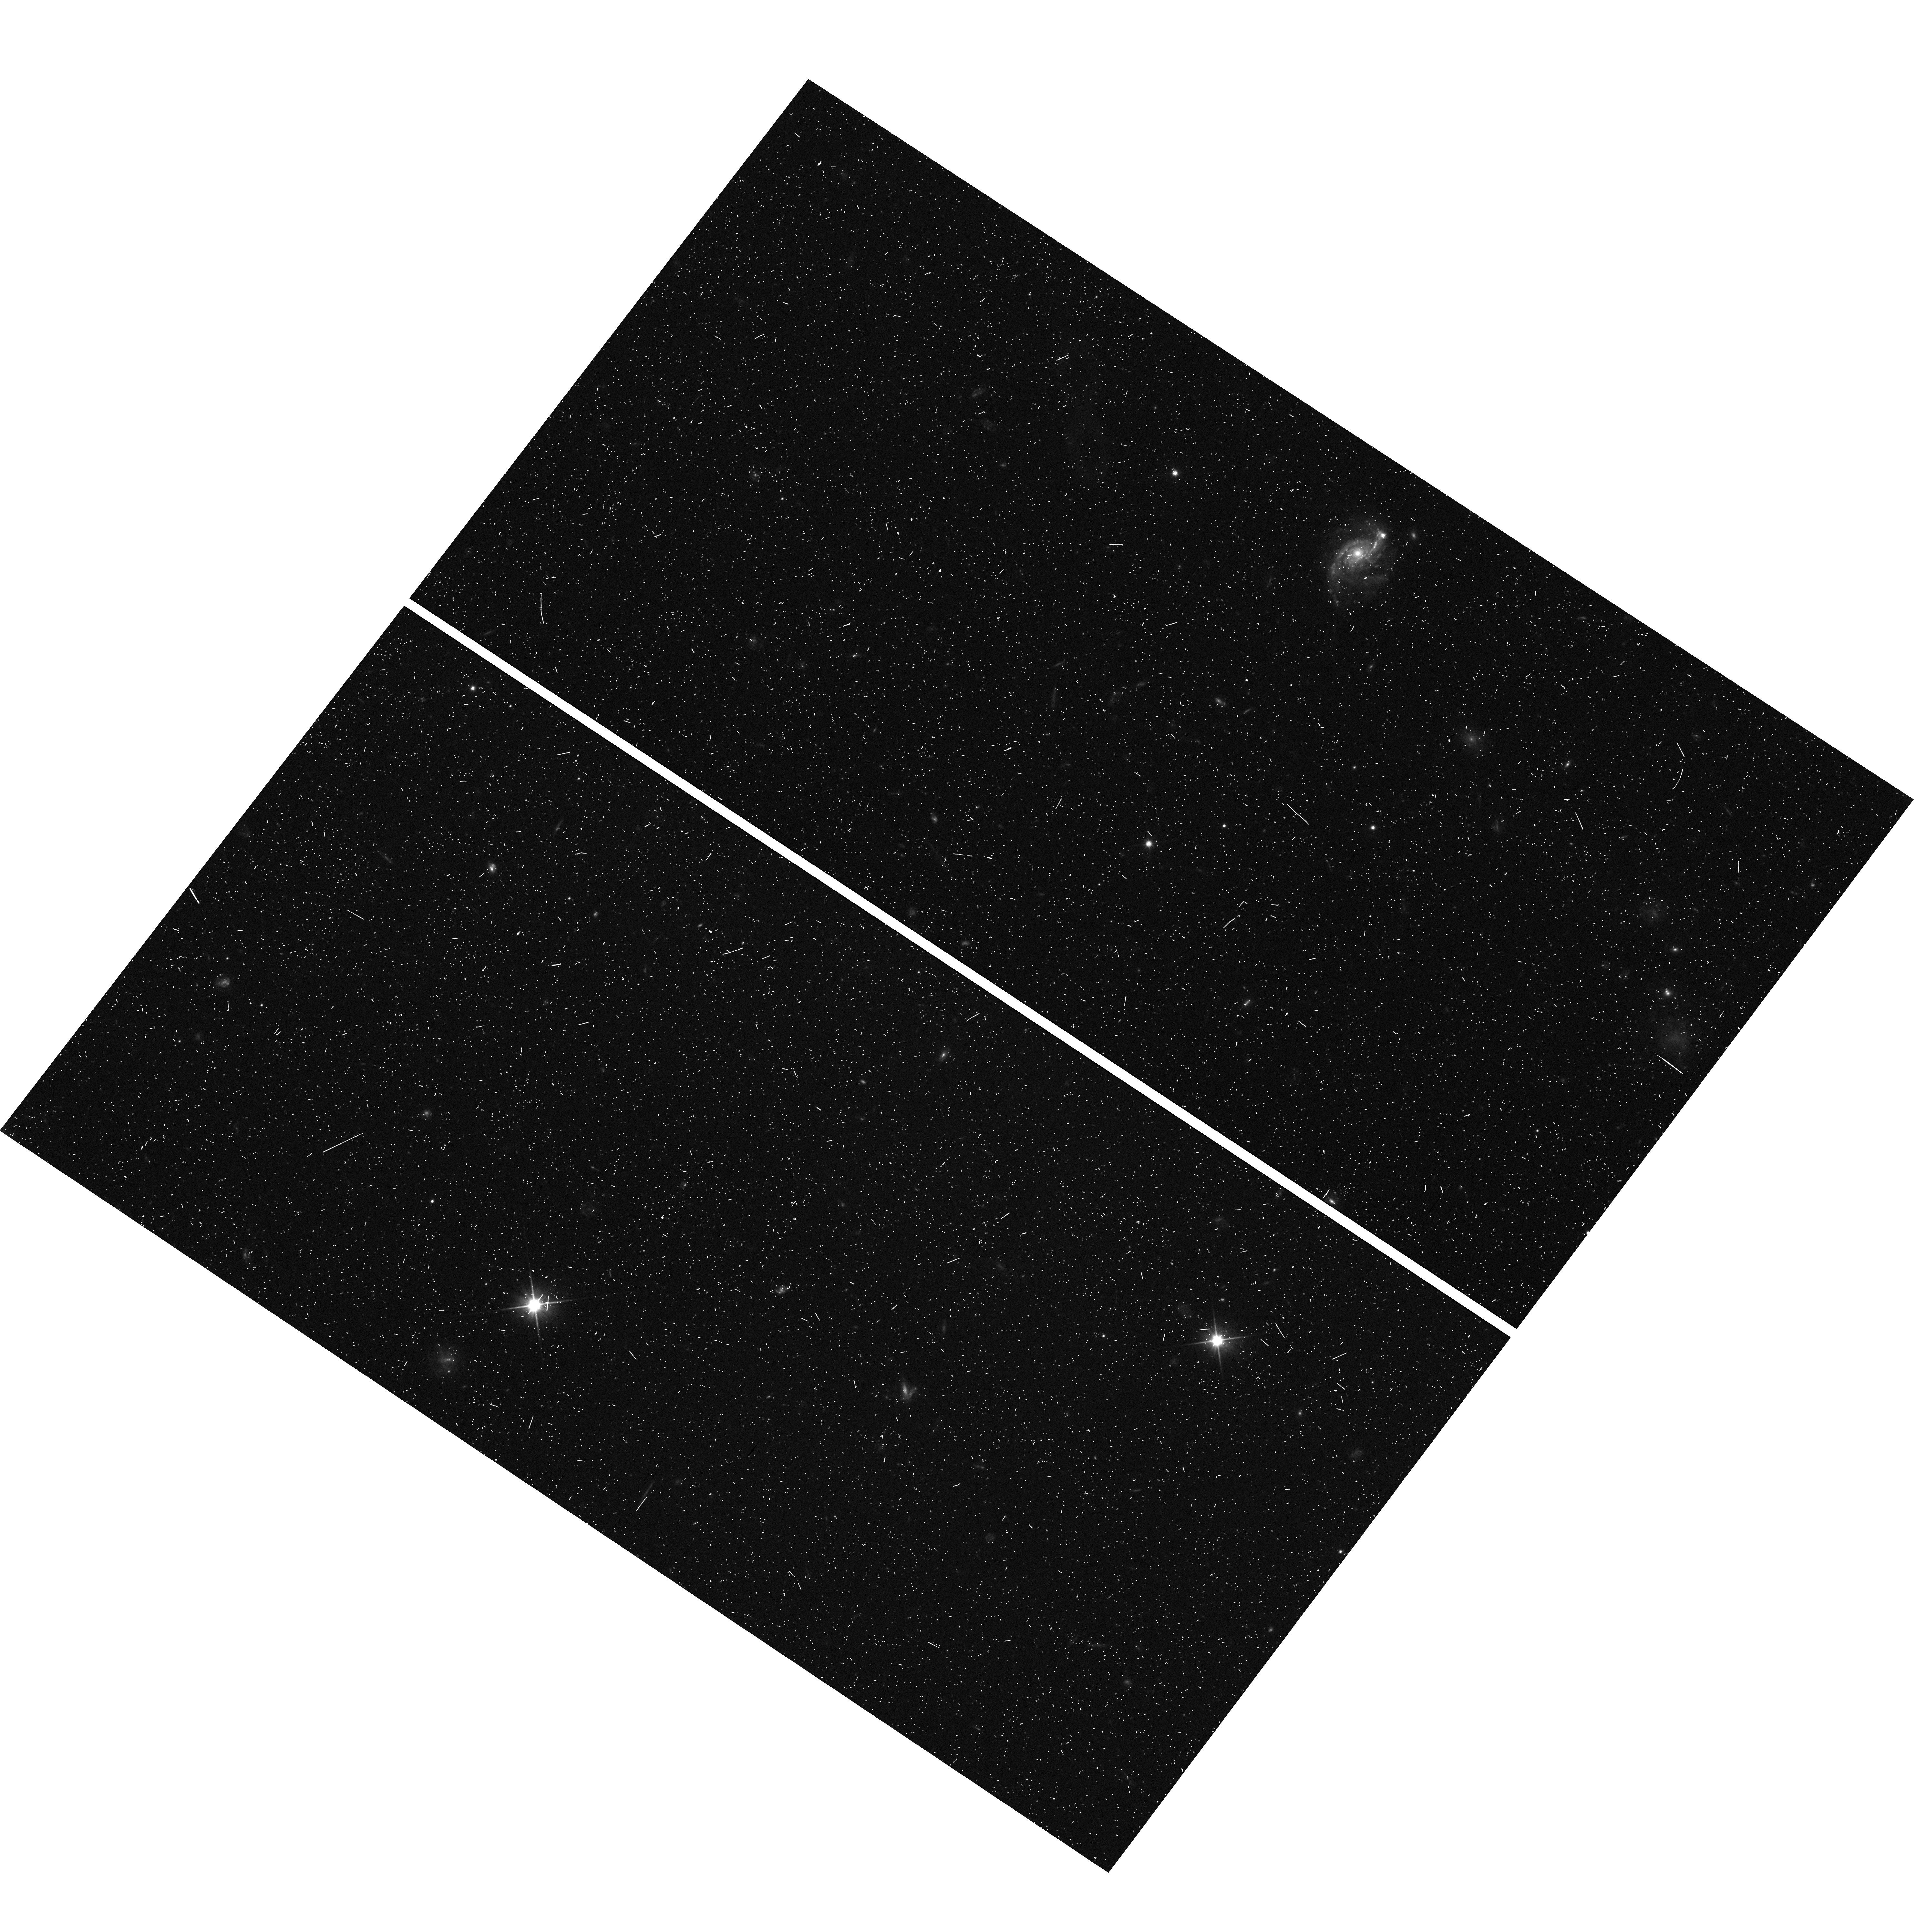
Target: MACS1311-0310-WFC3PAR1
Instrument: WFC3/UVIS
Filter: F350LP
Exposure: 11 min
Observation ID: hst_12789_a0_wfc3_uvis_f350lp_ibzra0

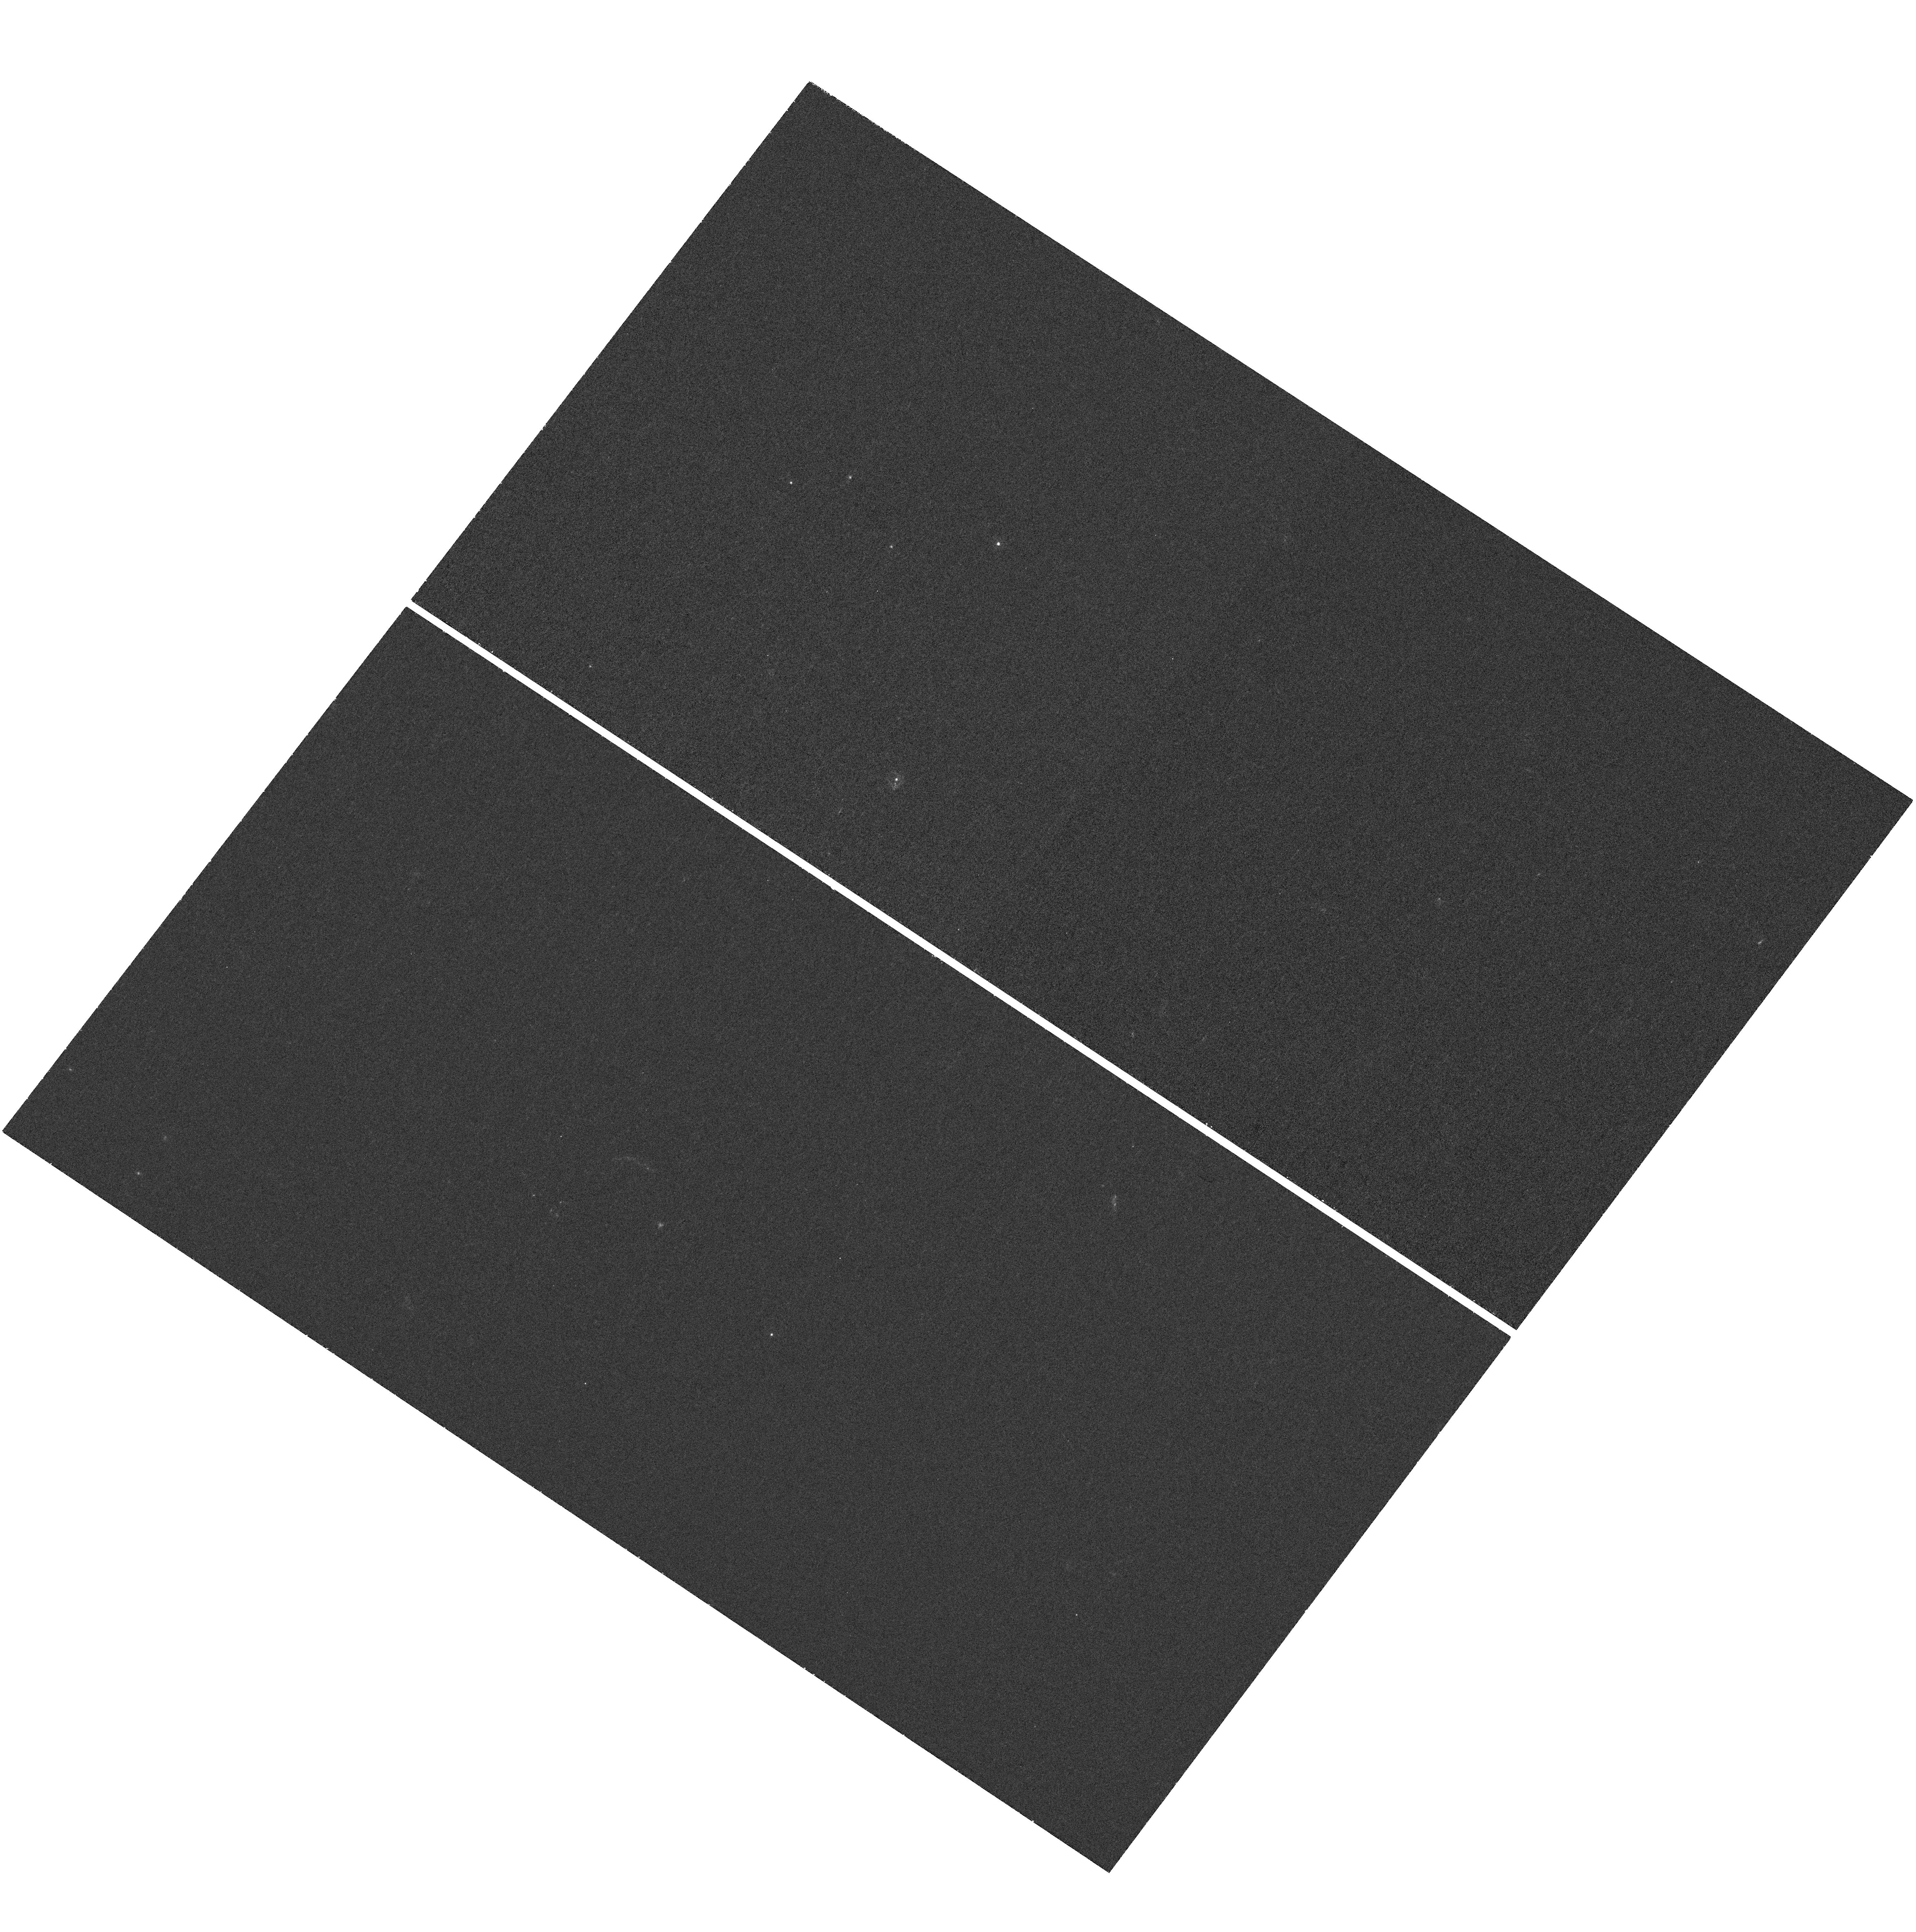
Target: MACS1311-0310
Instrument: WFC3/UVIS
Filter: F225W
Exposure: 1 h
Observation ID: hst_12789_a6_wfc3_uvis_f225w_ibzra6

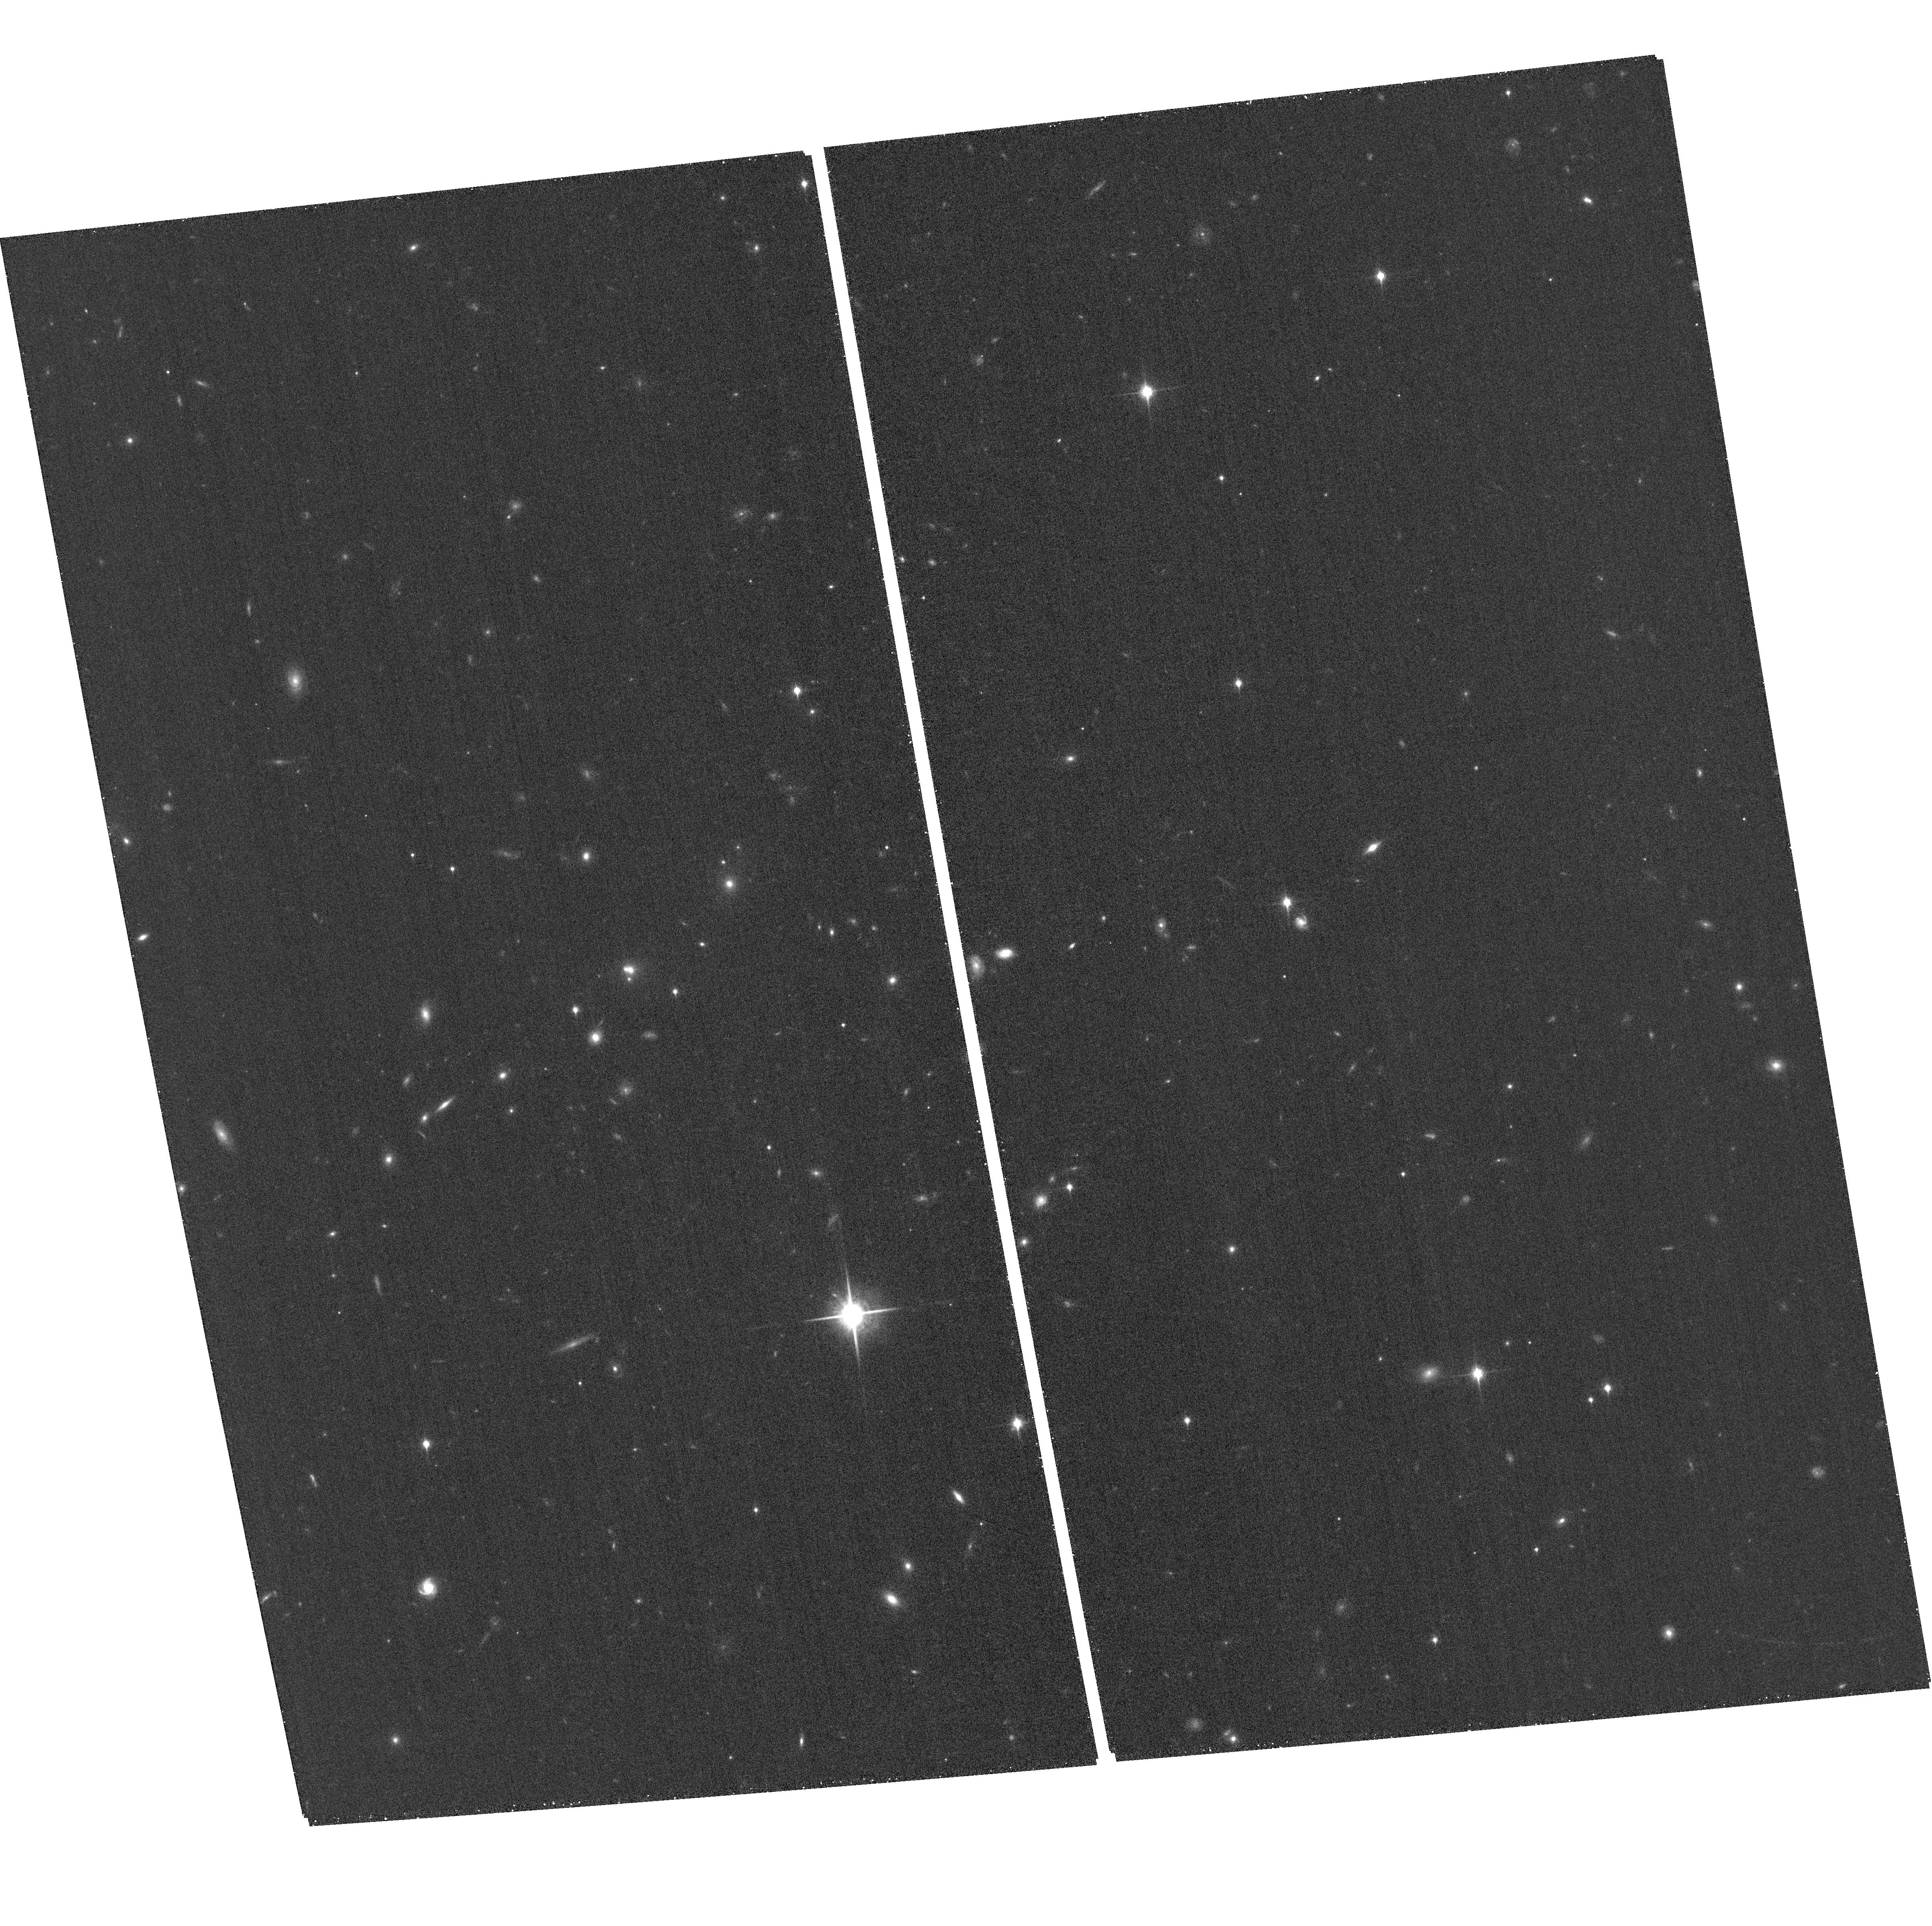
Target: MACS1311-0310-ACSPAR1
Instrument: ACS/WFC
Filter: F850LP
Exposure: 26 min
Observation ID: hst_12789_a4_acs_wfc_f850lp_jbzra4

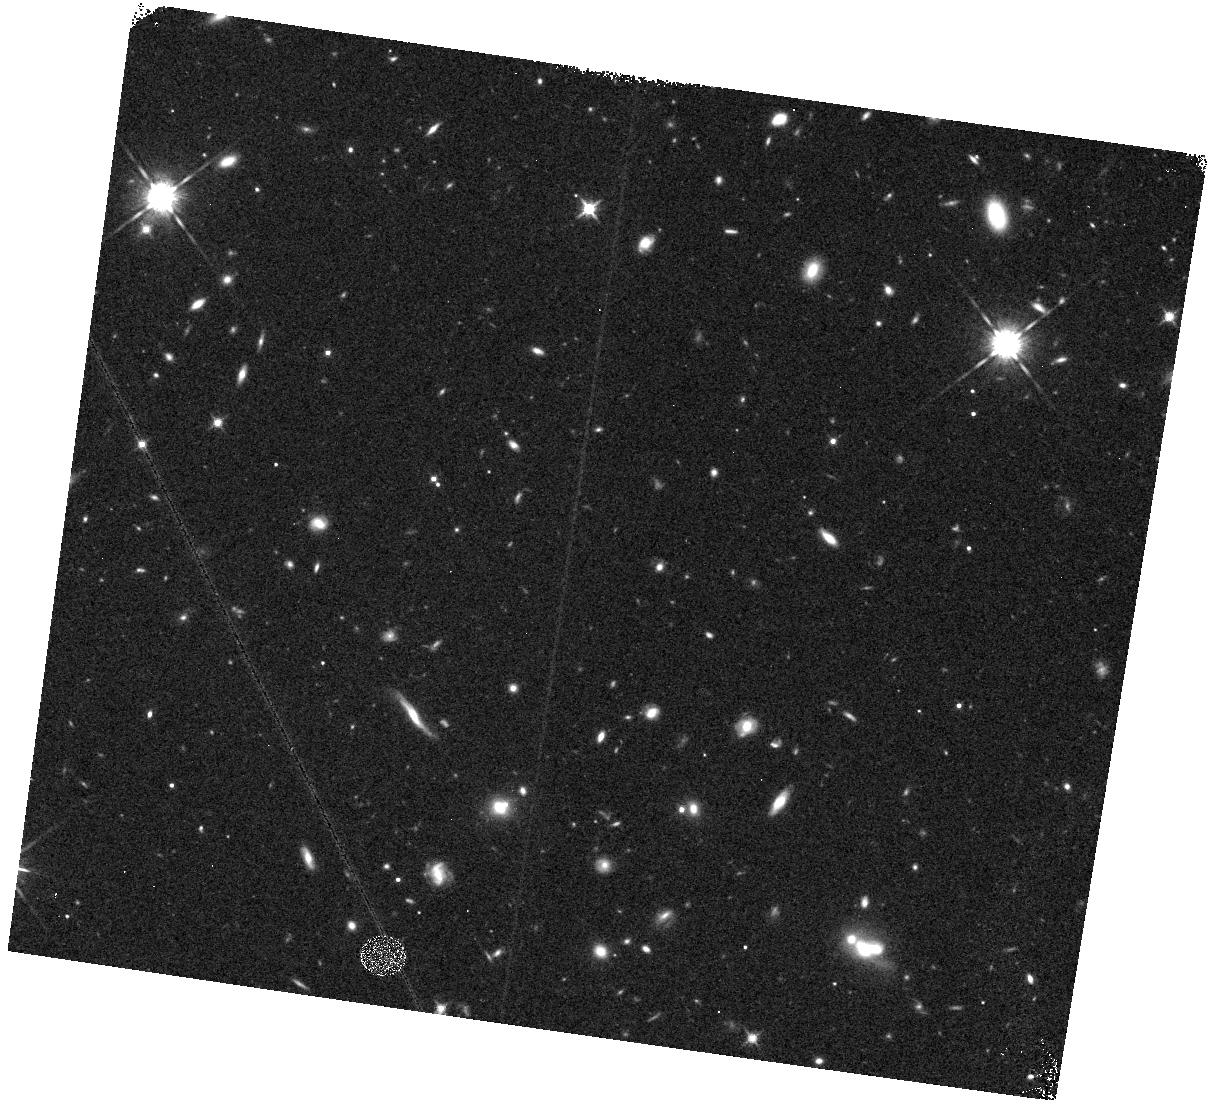
Target: MACS1311-0310-WFC3PAR2
Instrument: WFC3/IR
Filter: F125W
Exposure: 12 min
Observation ID: hst_12789_b7_wfc3_ir_f125w_ibzrb7

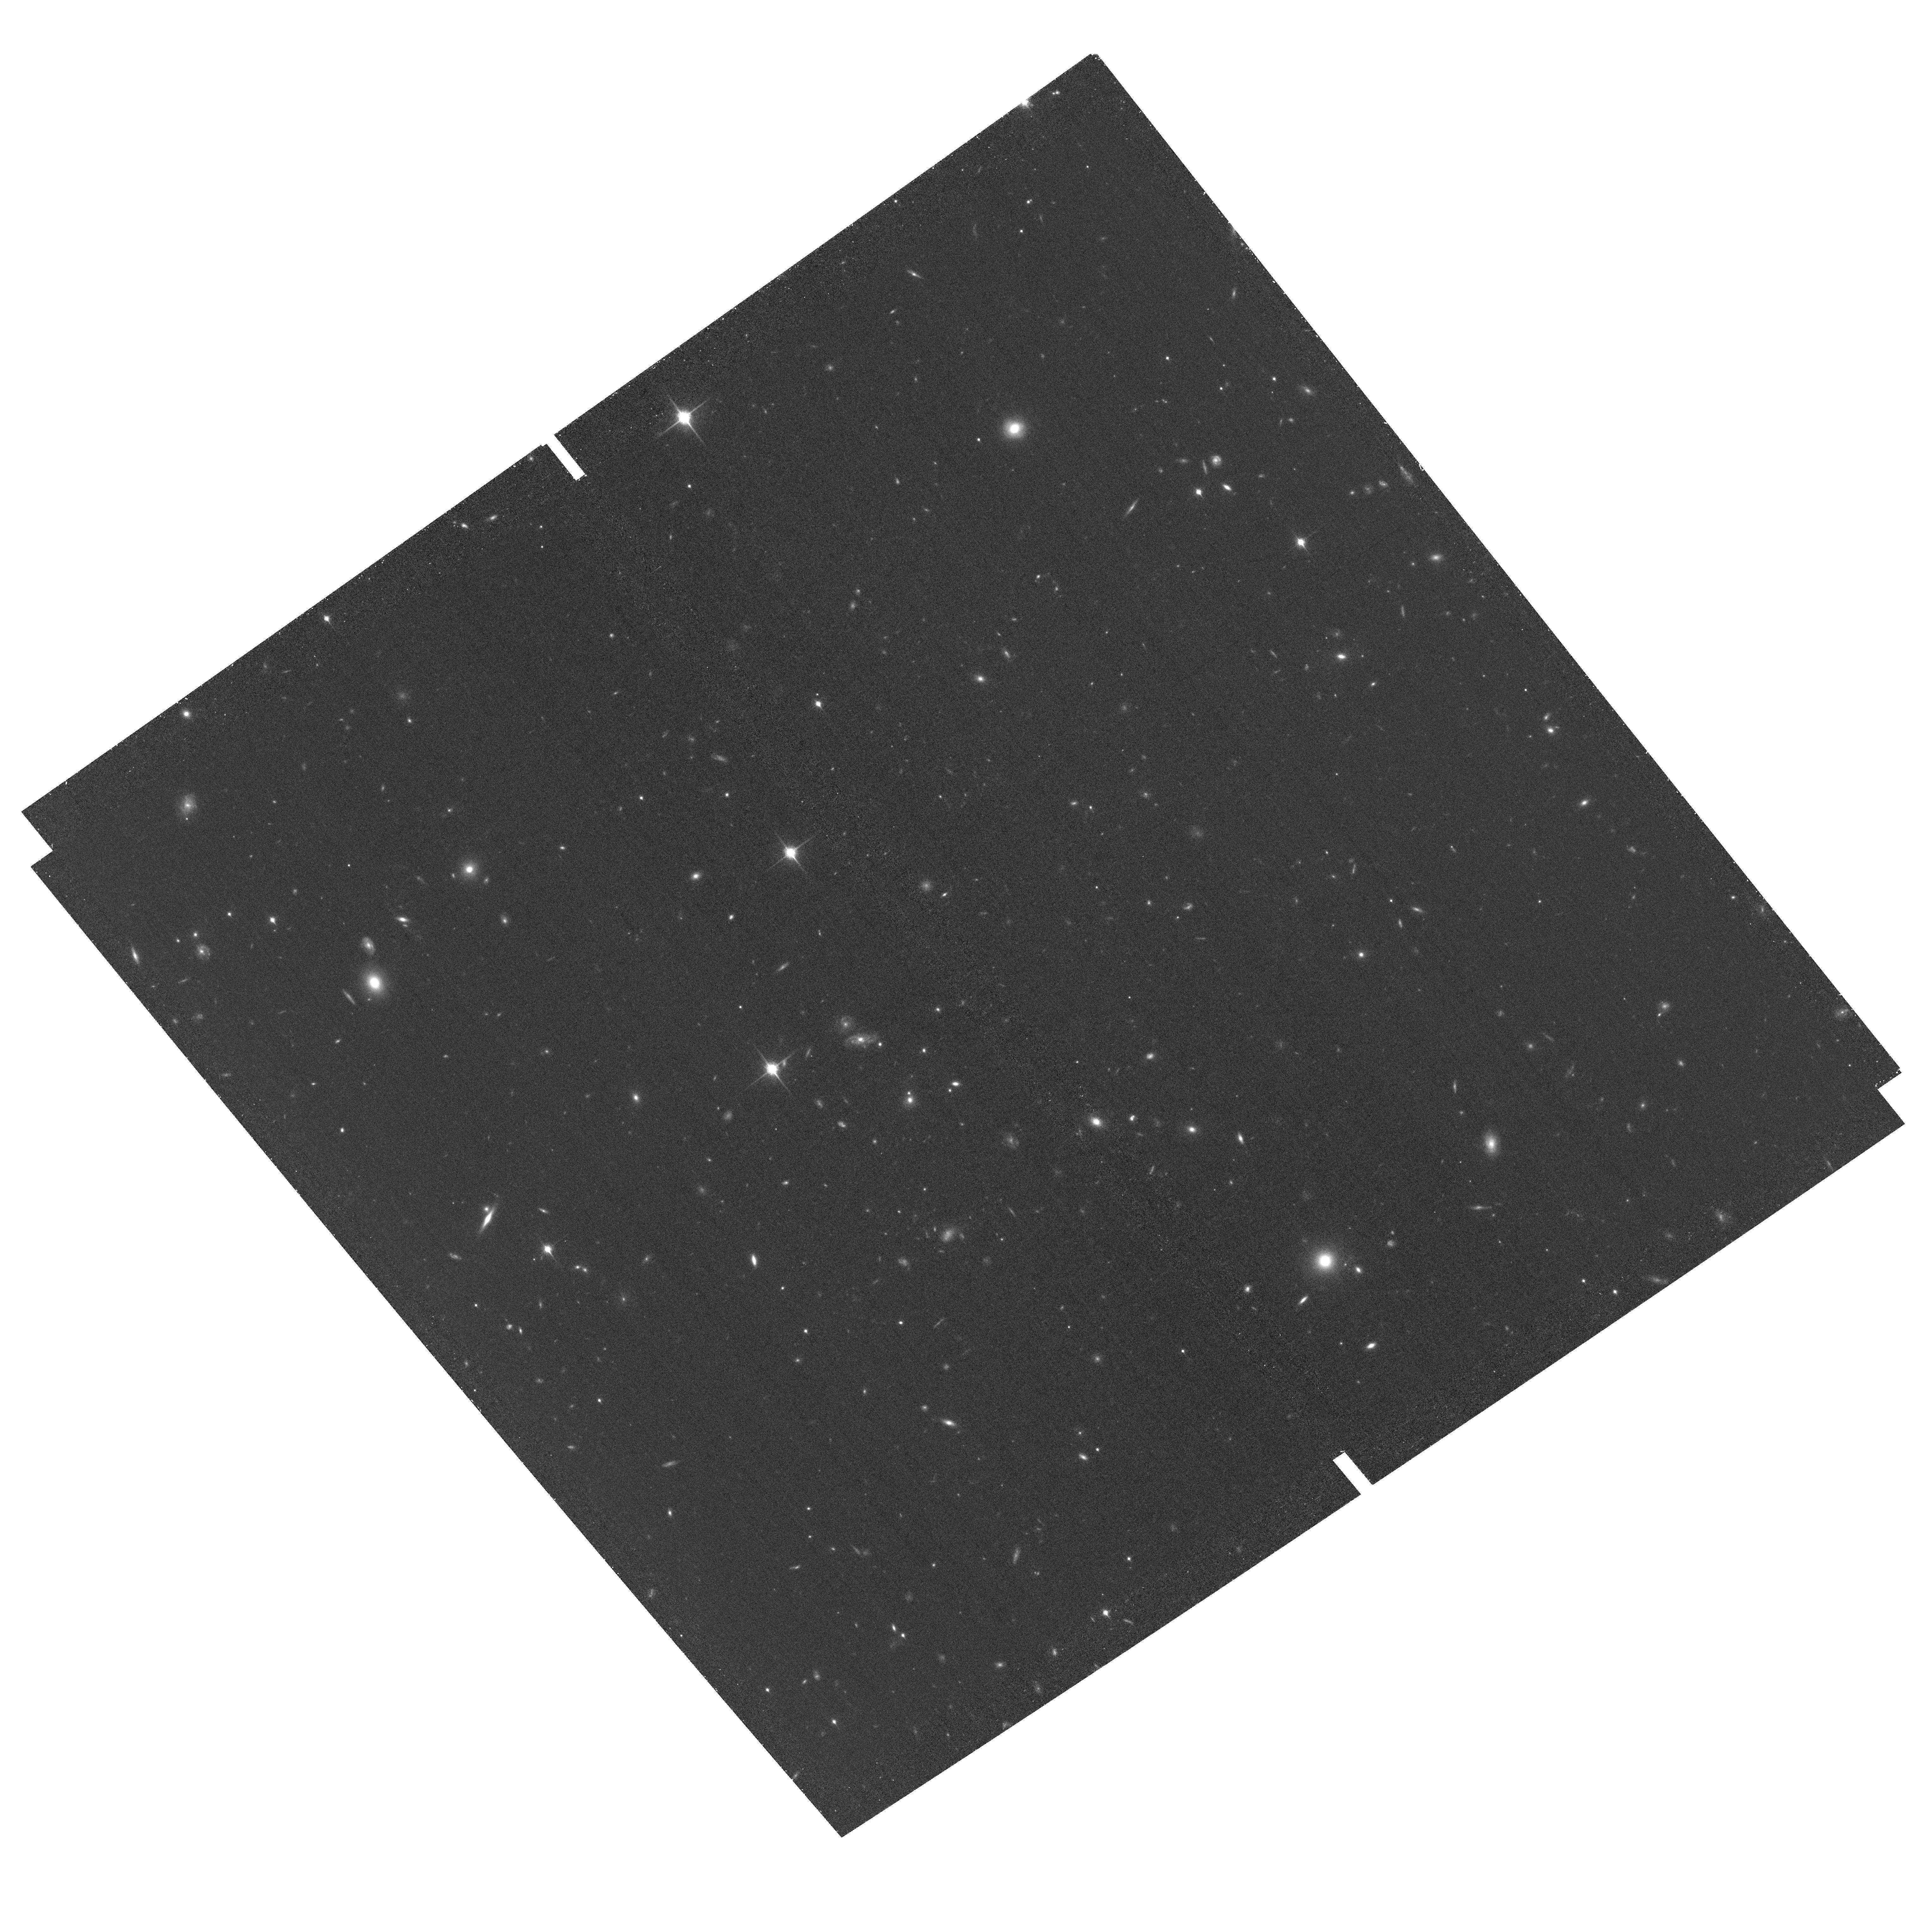
Target: MACS1311-0310-ACSPAR2
Instrument: ACS/WFC
Filter: F850LP
Exposure: 59 min
Observation ID: hst_12789_b6_acs_wfc_f850lp_jbzrb6

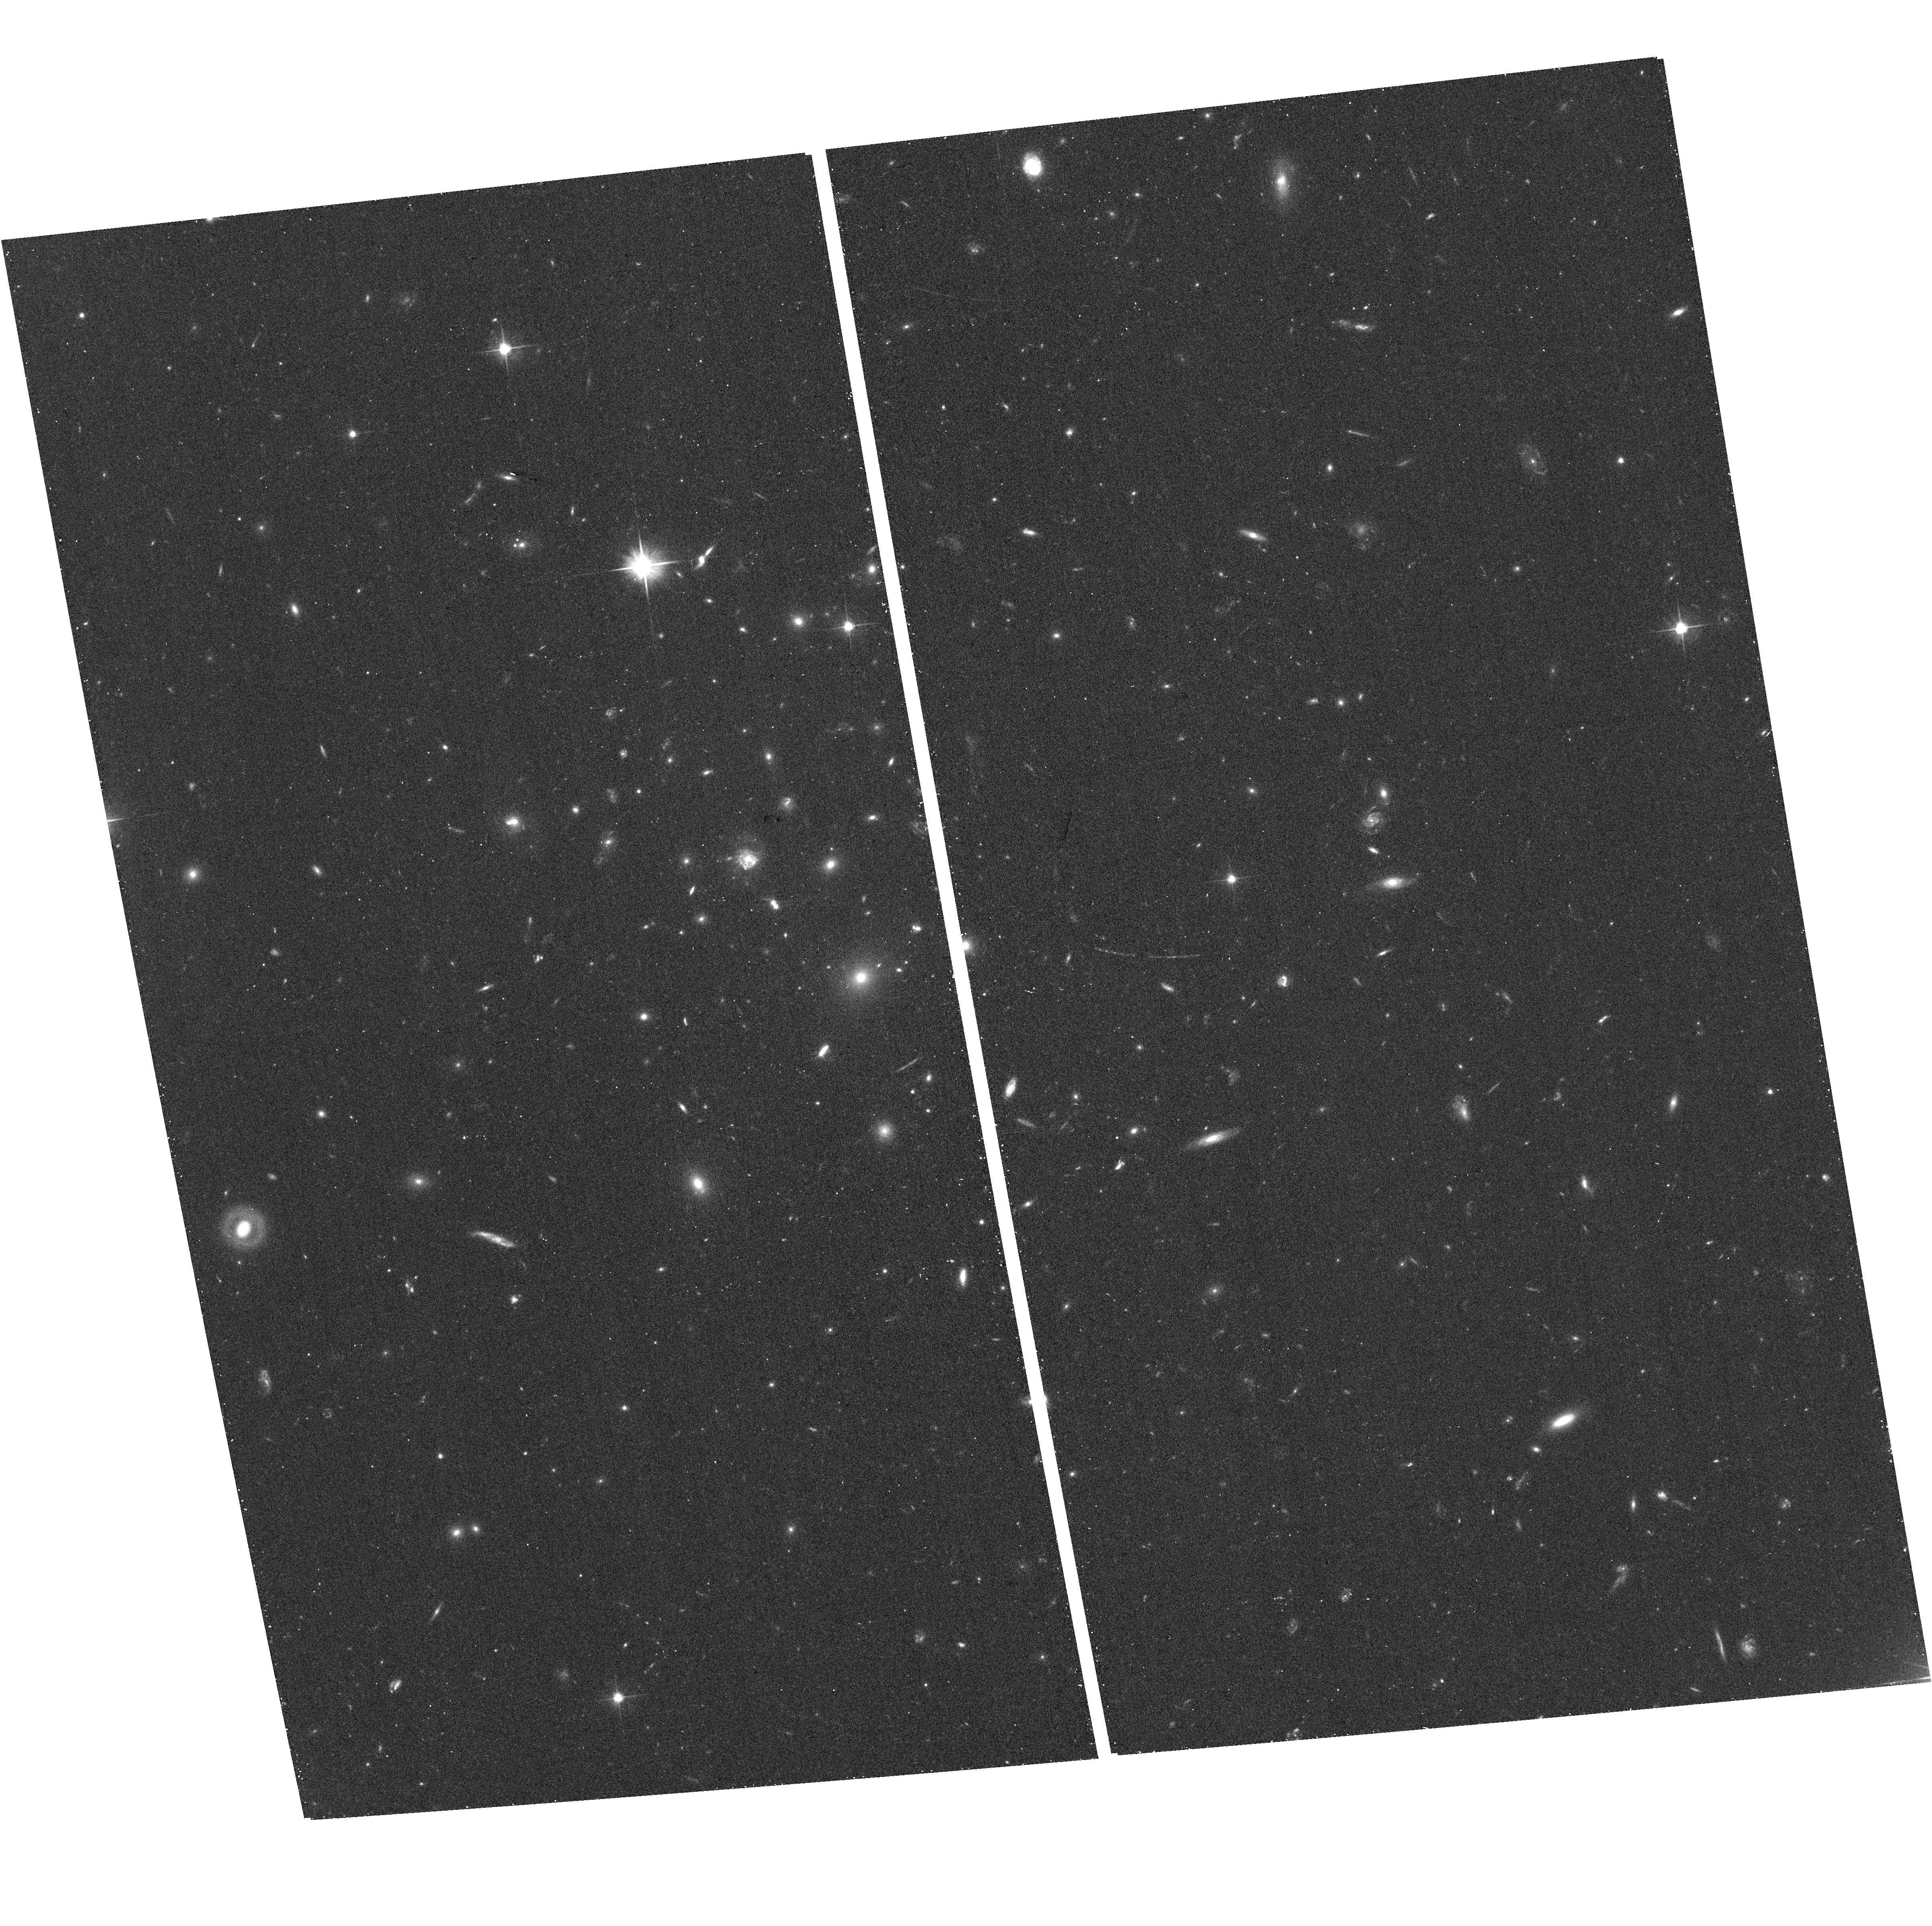
Target: MACS1311-0310
Instrument: ACS/WFC
Filter: F606W
Exposure: 17 min
Observation ID: hst_12789_a3_acs_wfc_f606w_jbzra3

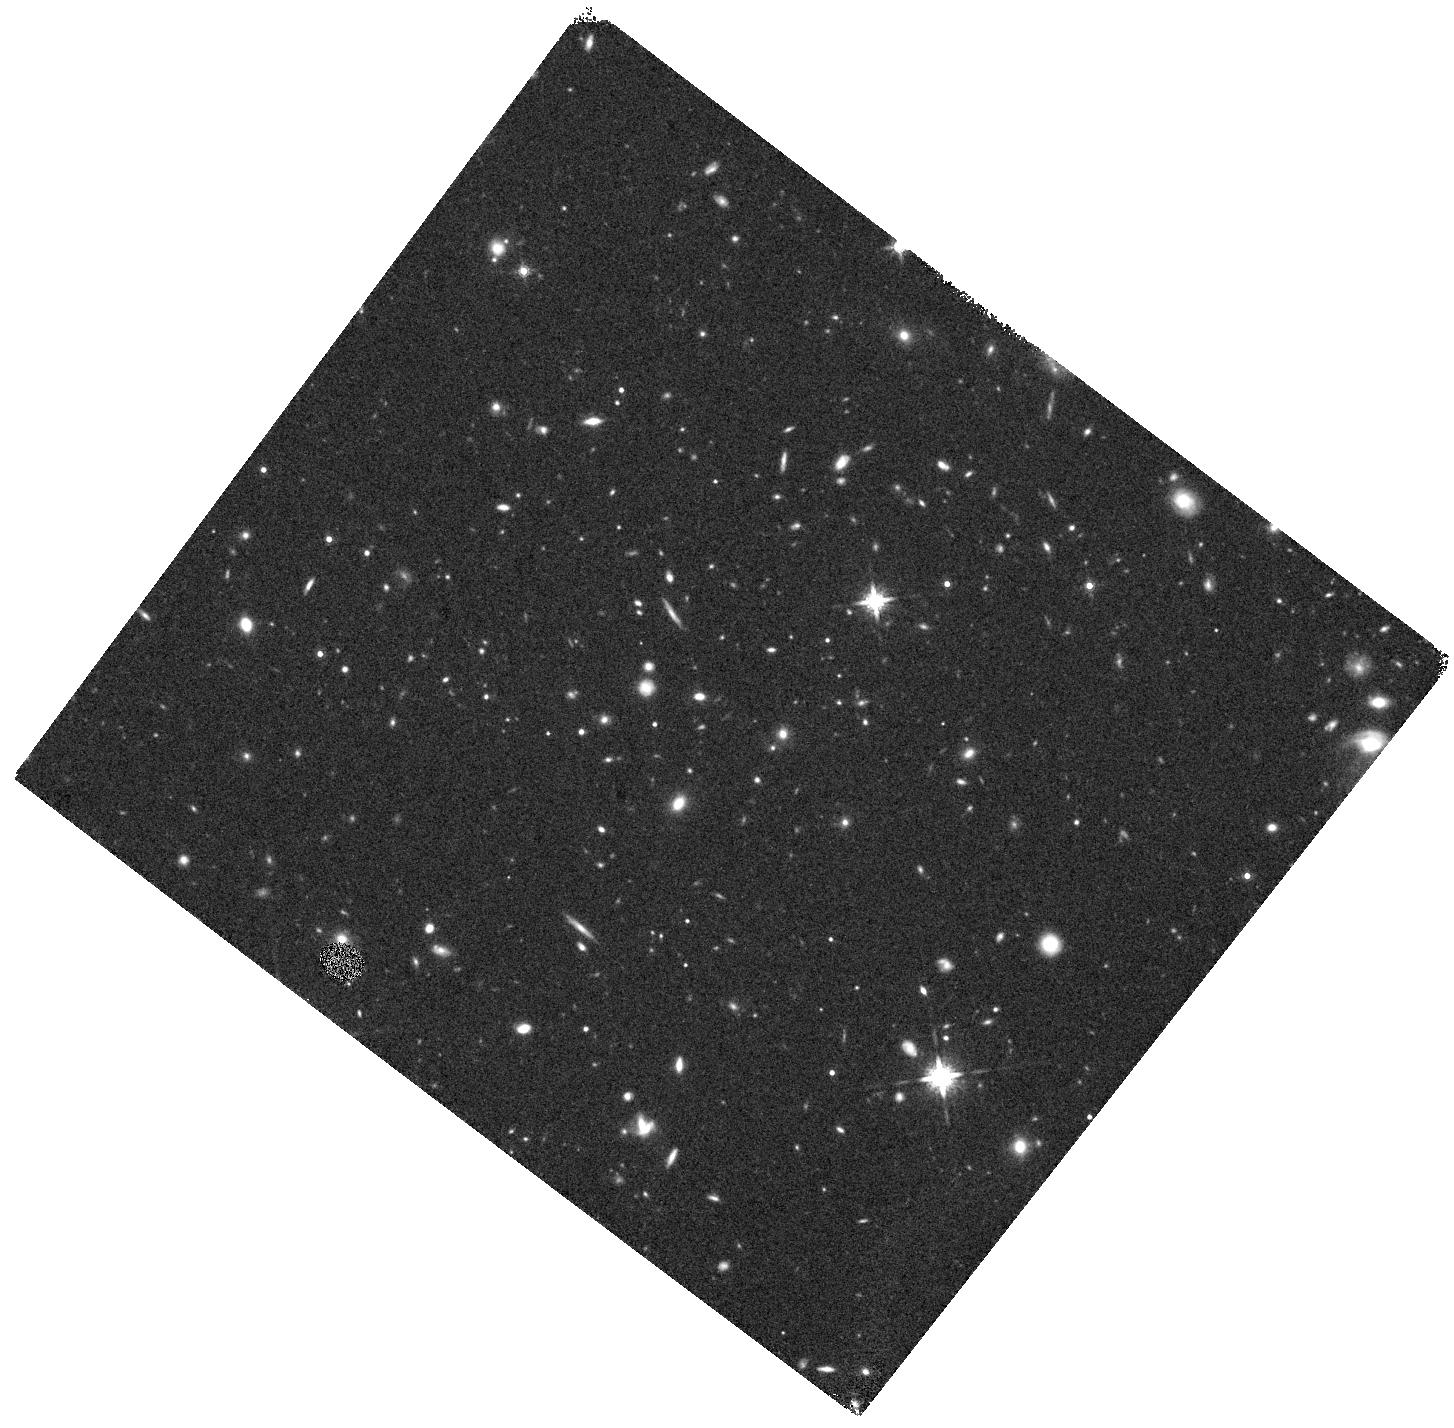
Target: MACS1311-0310-WFC3PAR1
Instrument: WFC3/IR
Filter: F160W
Exposure: 20 min
Observation ID: hst_12789_a3_wfc3_ir_f160w_ibzra3

Through a Lens, Darkly - New Constraints on the Fundamental Components of the Cosmos (PI: Postman, Marc)

As the most massive objects in the universe, galaxy clusters represent important signposts in our story of structure evolution, and are the ultimate telescopic lenses, placing gravitationally lensed galaxies from the earliest epochs in comfortable reach for careful study. We take full advantage of the refurbished ACS and WFC3 cameras to deliver deep 14-filter images of 25 carefully chosen clusters. These will enable us to address timely and substantive questions about dark matter, dark energy, and galaxy evolution well beyond z=7. These X-ray clusters are chosen to be free of lensing bias and to span a wide range of redshift and mass. By combining strong and weak lensing, we will obtain the definitive mass profile of relaxed clusters to confront the distinctive prediction of the standard LambdaCDM model. Detailed maps of internal structure will be enabled by ~1, 000 new multiply-imaged lensed sources to AB=26, all with precise (2% x (1+z)) photometric redshift measurements, thanks to WFC3's UV and IR coverage. A supernovae search in parallel (with low magnification uncertainties) will extend the Hubble diagram of SN1a to z>1.5, testing the constancy of dark energy with time and probing progenitor evolution. Our homogeneous panchromatic deep imaging of this cluster sample will constitute a vast legacy archive for studies of the formation and evolution of structure.